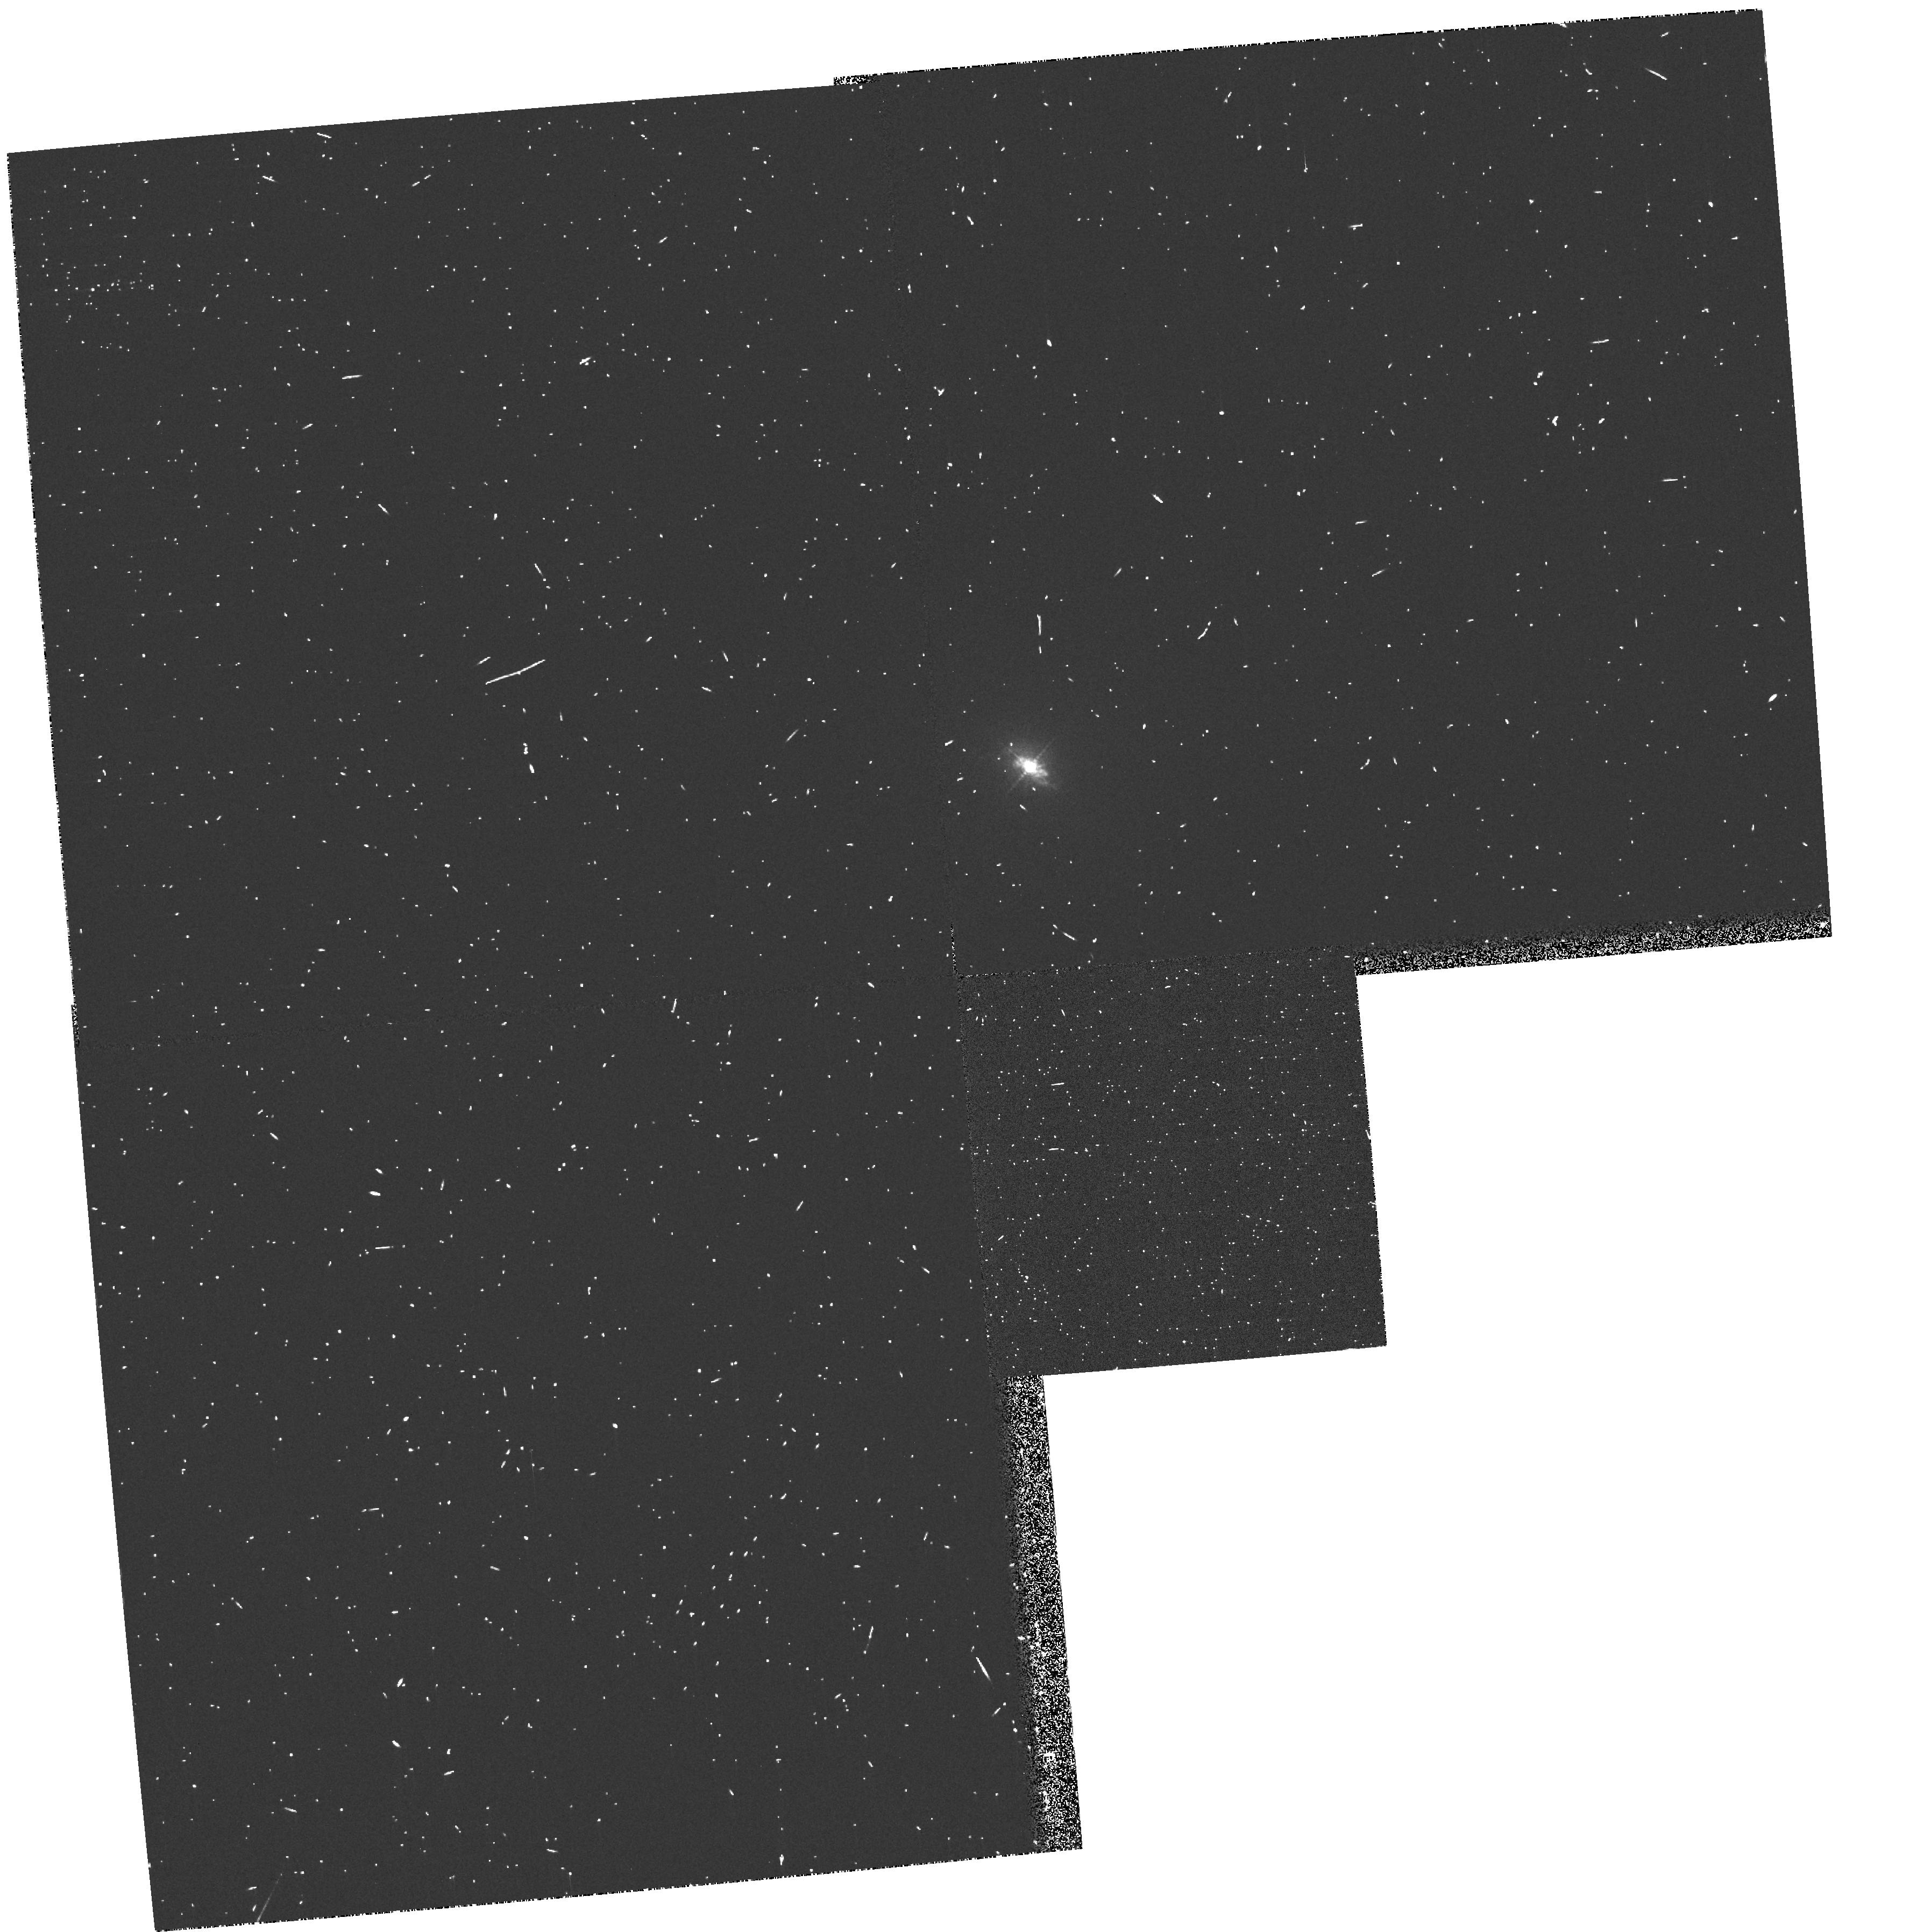
Target: NGC4151. Instrument: WFPC2/PC. Filter: FR533P15. Exposure: 5 min. Observation ID: u5780205r

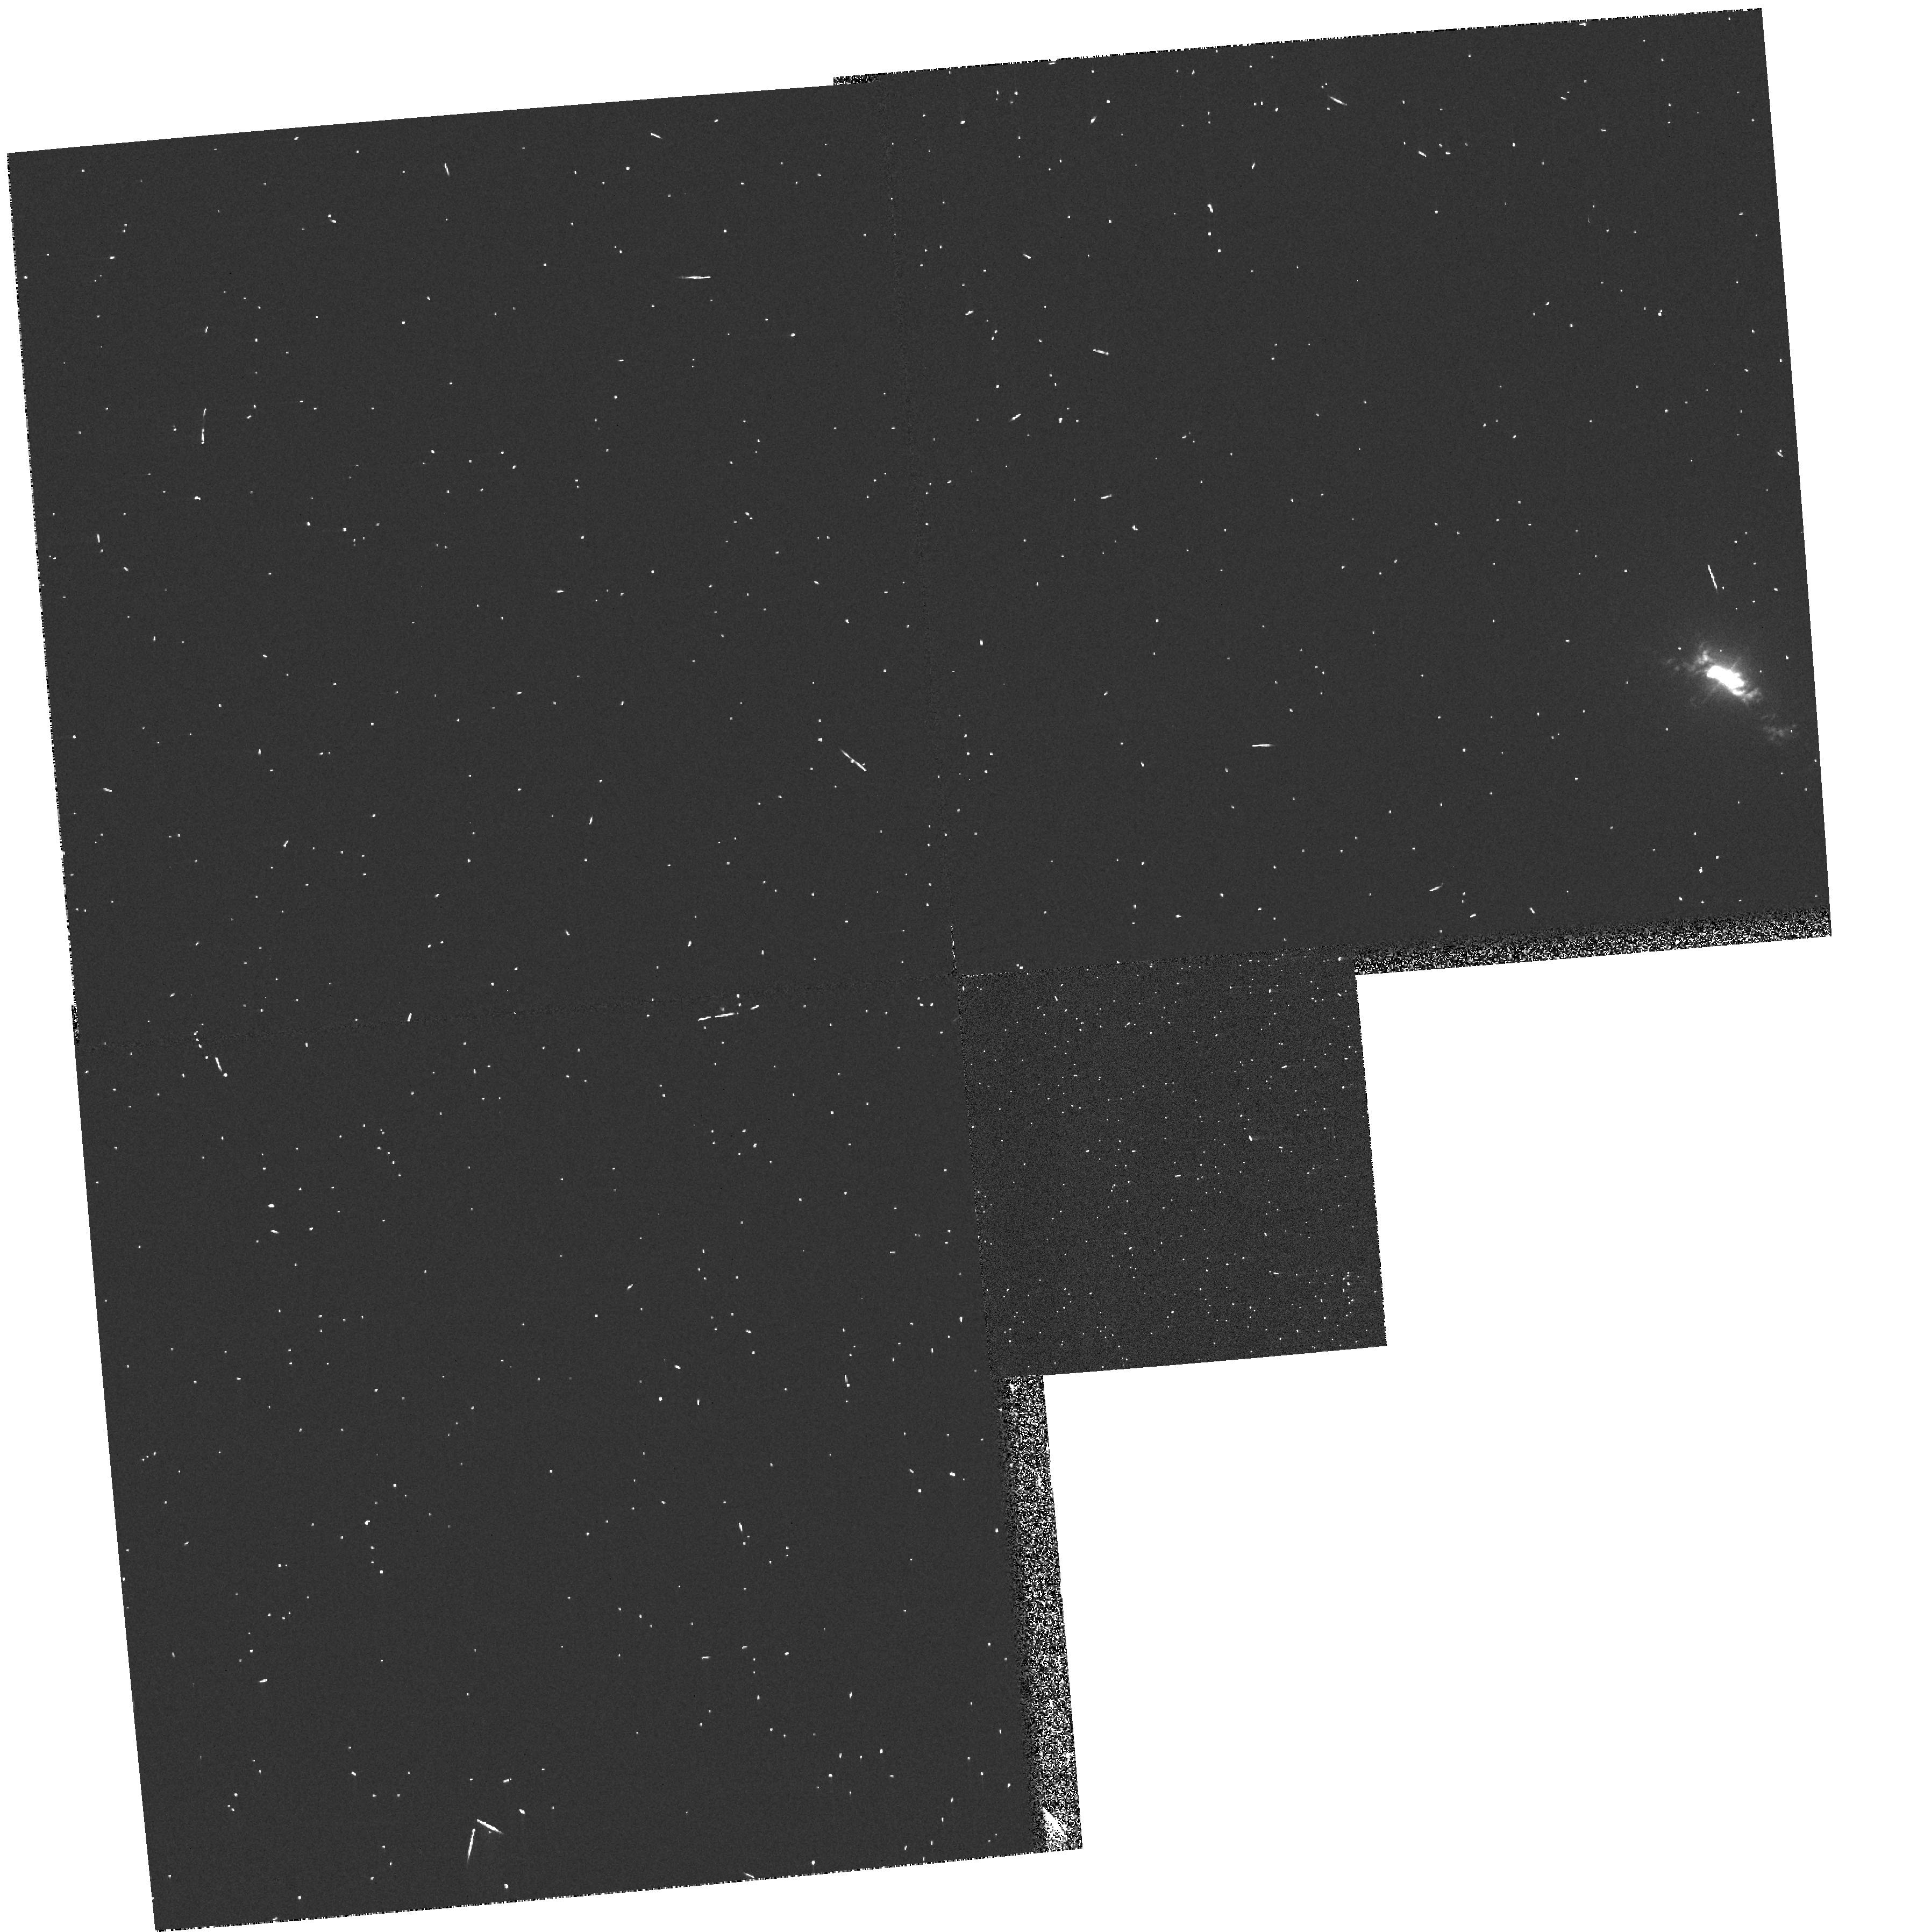
Target: NGC4151. Instrument: WFPC2/PC. Filter: FR533N. Exposure: 2 min. Observation ID: u5780204r

The Nuclear Region of NGC 4151 (PI: Hutchings, John)

The Seyfert 1 galaxy NGC 4151 will be studied in several ways. 1) Low-resolution spectra over the entire UV and visible range will be obtained through a slit at several different orientations to model the physical conditions in the emission-line regions; 2) slitless spectra of strong emission lines at moderate resolution and narrow-band WFPC2 images will be used to map the dynamics of the regions; 3)echelle spectra over the entire UV bandpass will be used to study the intrinsic absorption in the nucleus; and 4) parallel imaging will be performed of the outer galaxy and other galaxies or QSOs.